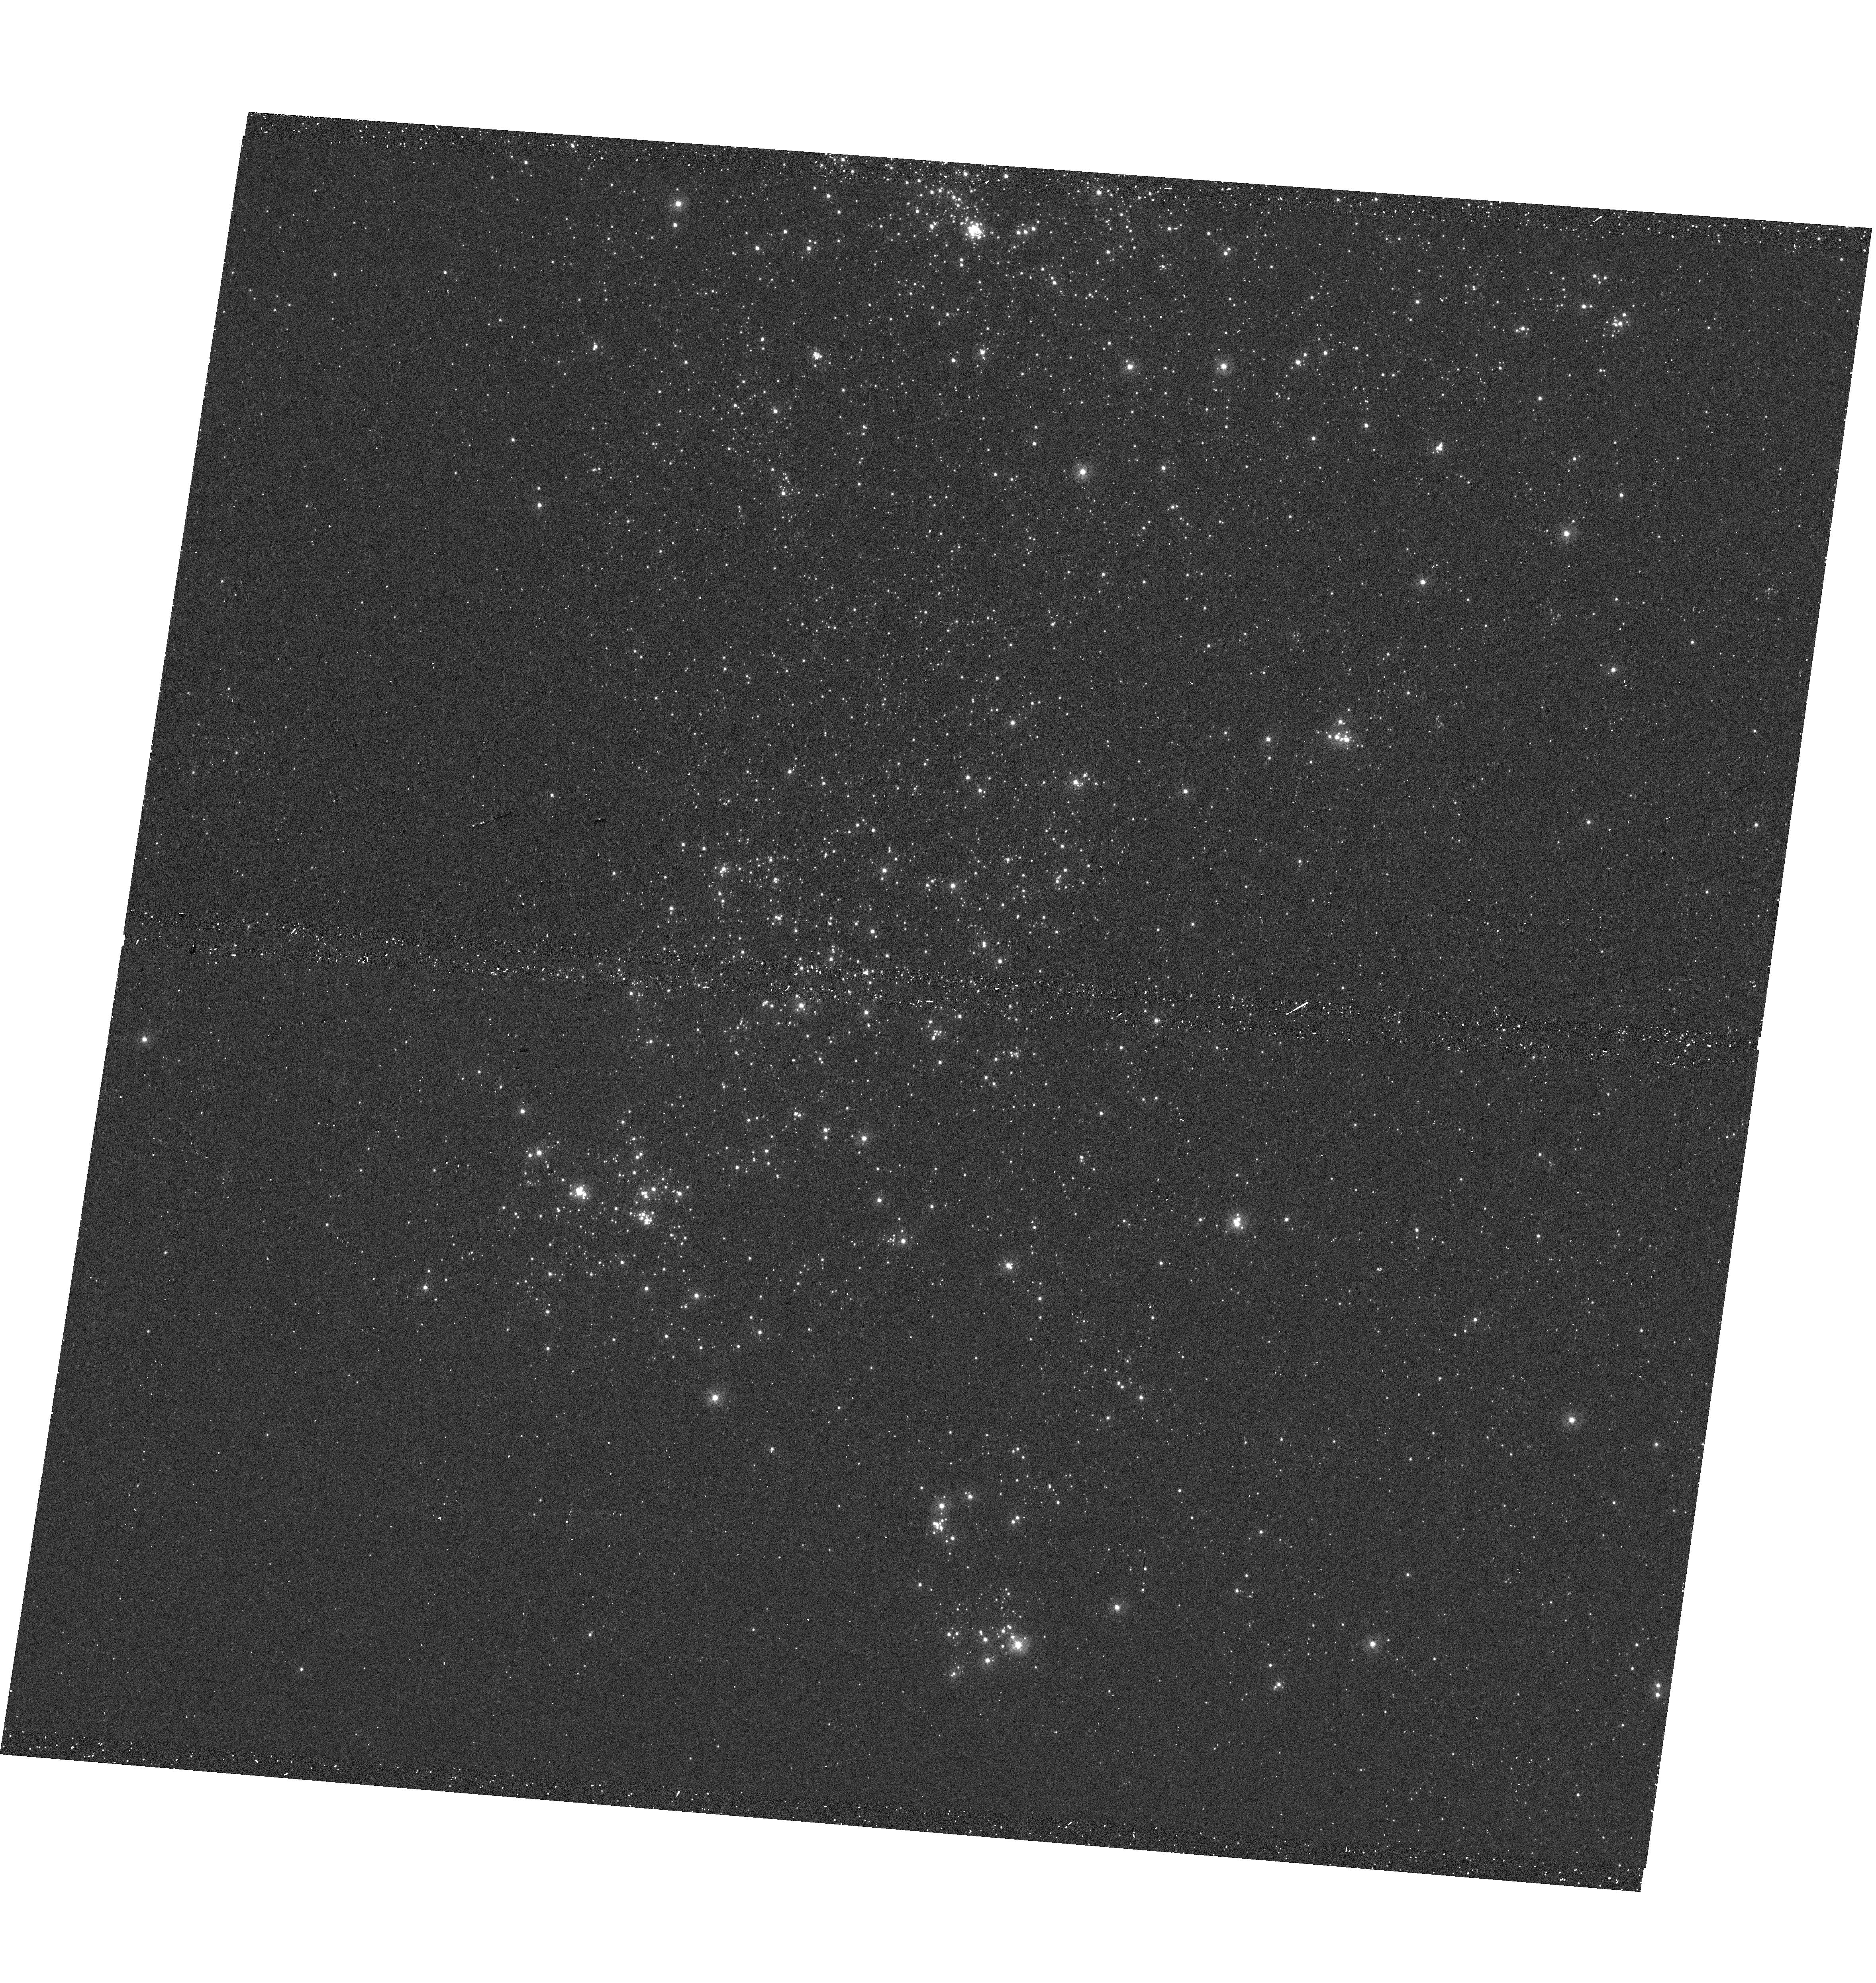
Target: M31-OB78S. Instrument: WFC3/UVIS. Filter: F275W. Exposure: 12 min. Observation ID: hst_14707_02_wfc3_uvis_f275w_id5802

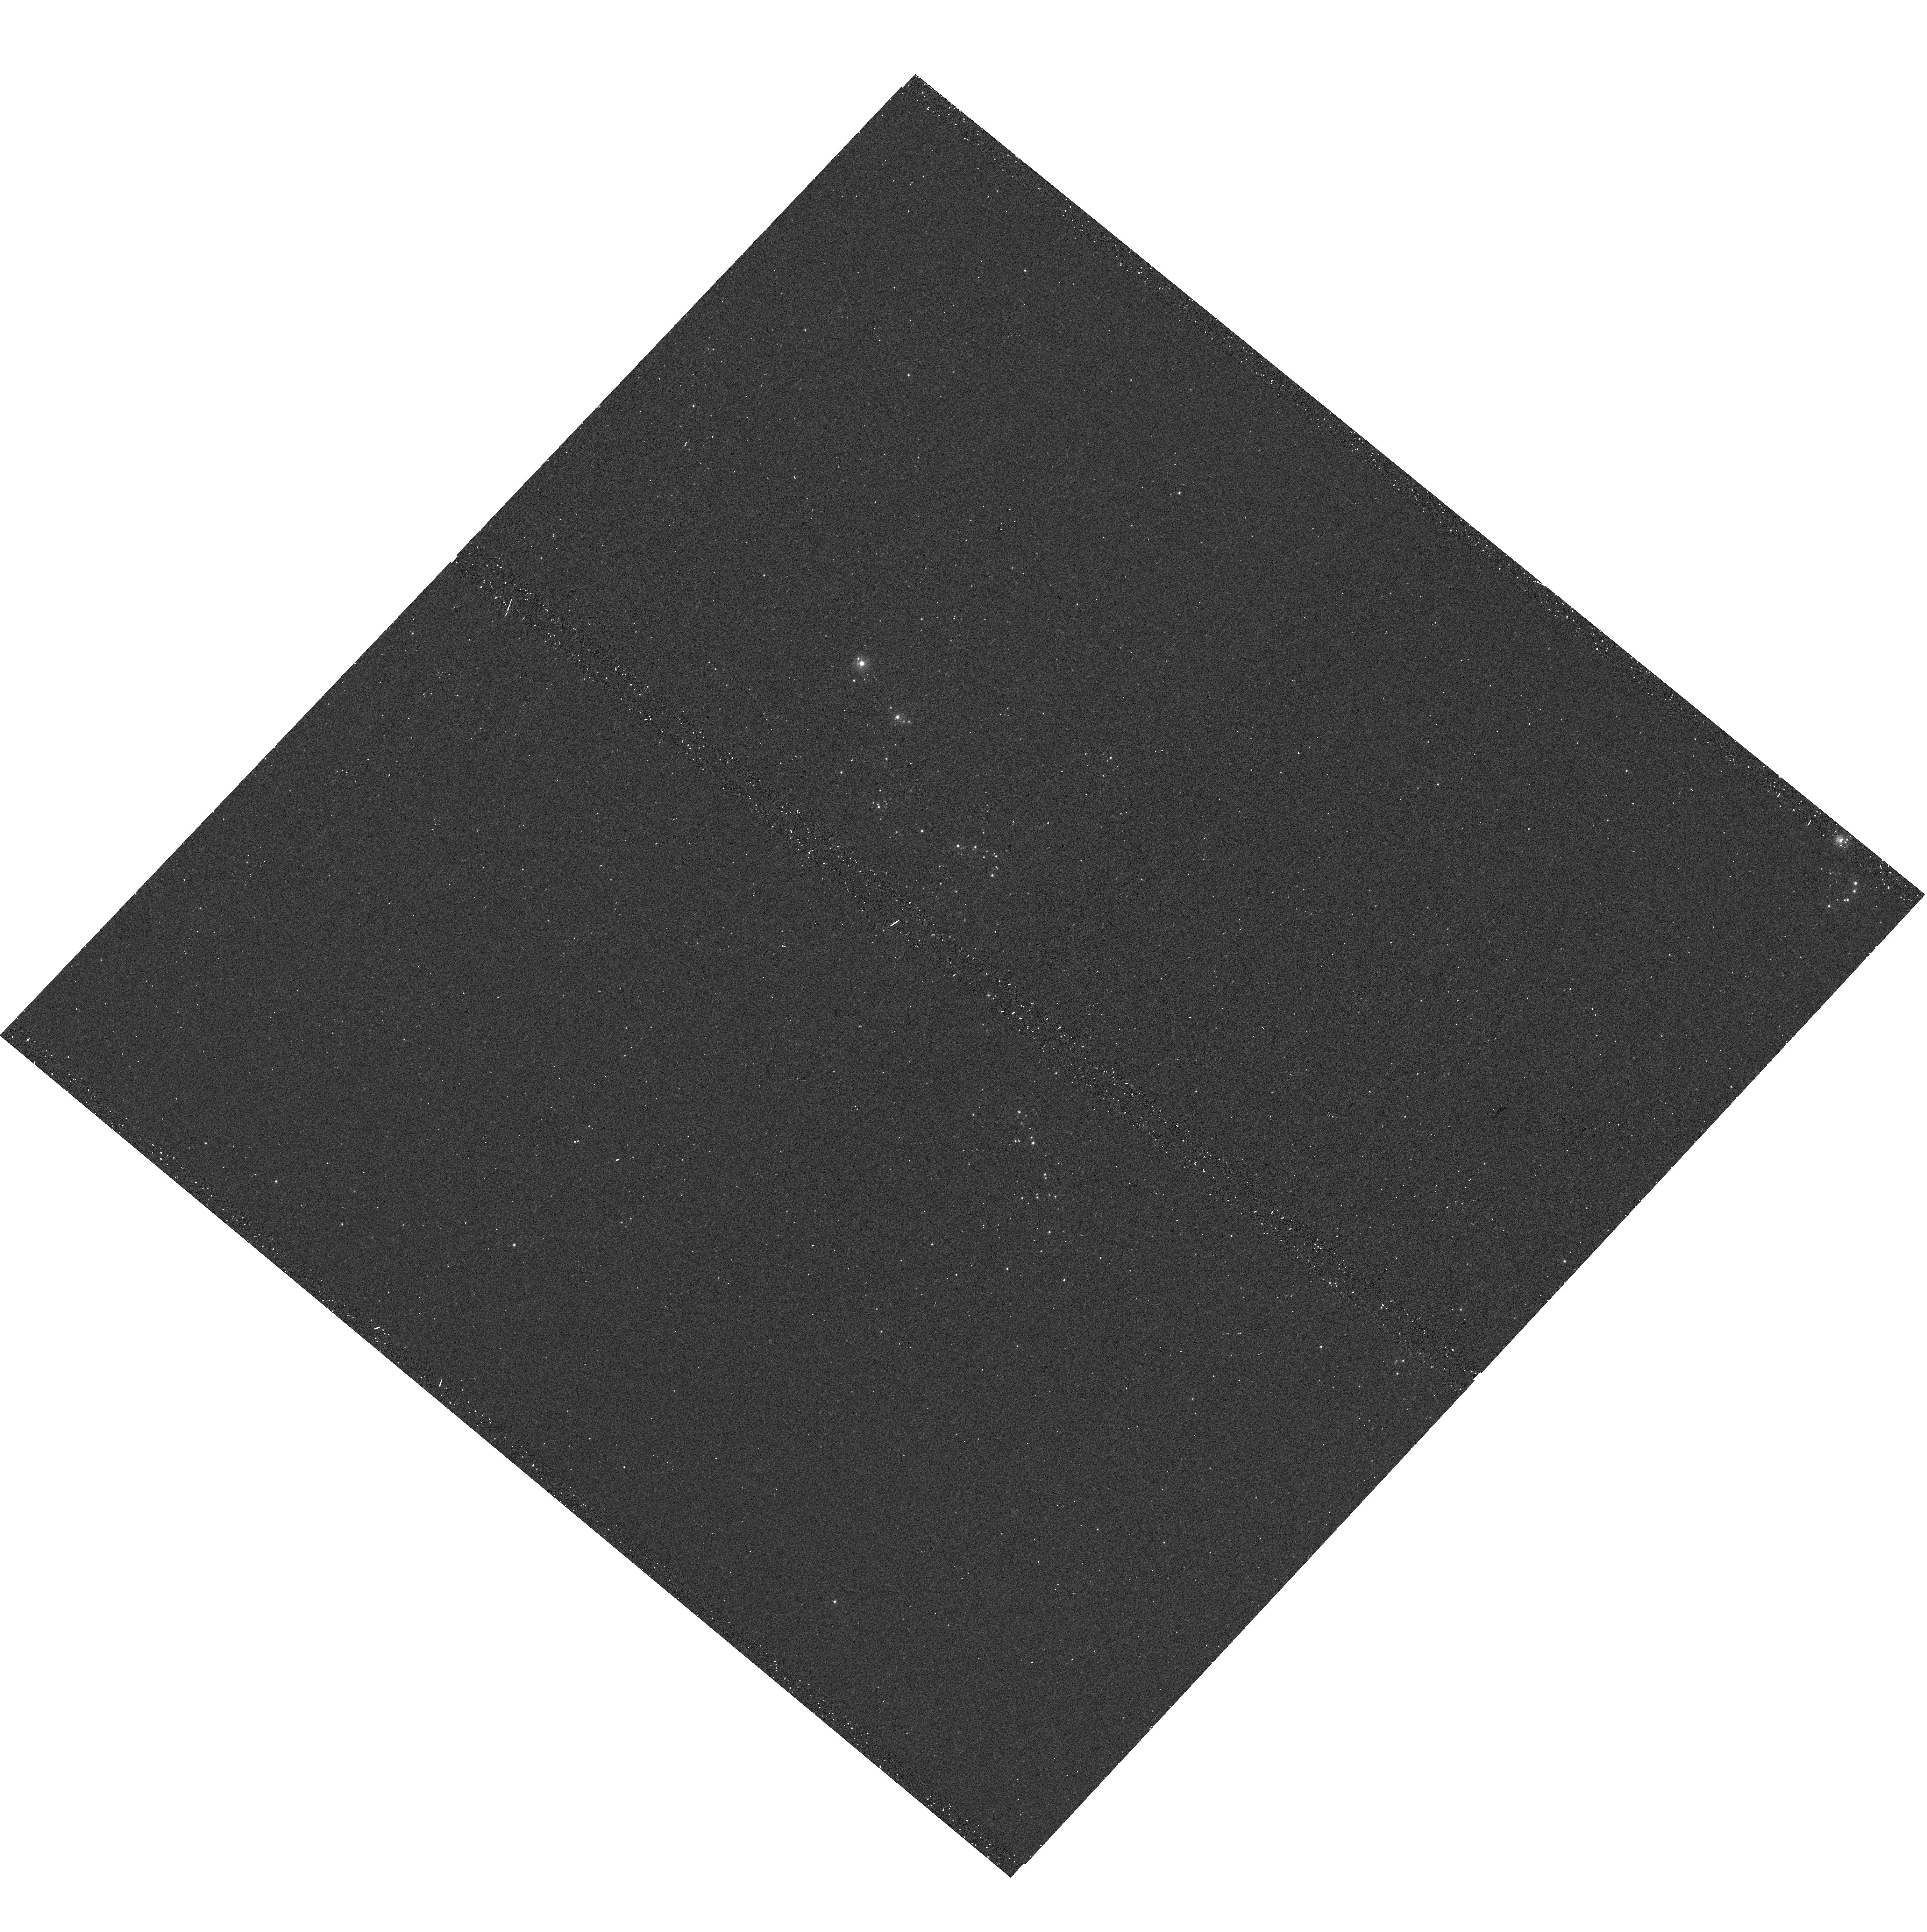
Target: M31-OB157. Instrument: WFC3/UVIS. Filter: F275W. Exposure: 12 min. Observation ID: hst_14707_08_wfc3_uvis_f275w_id5808

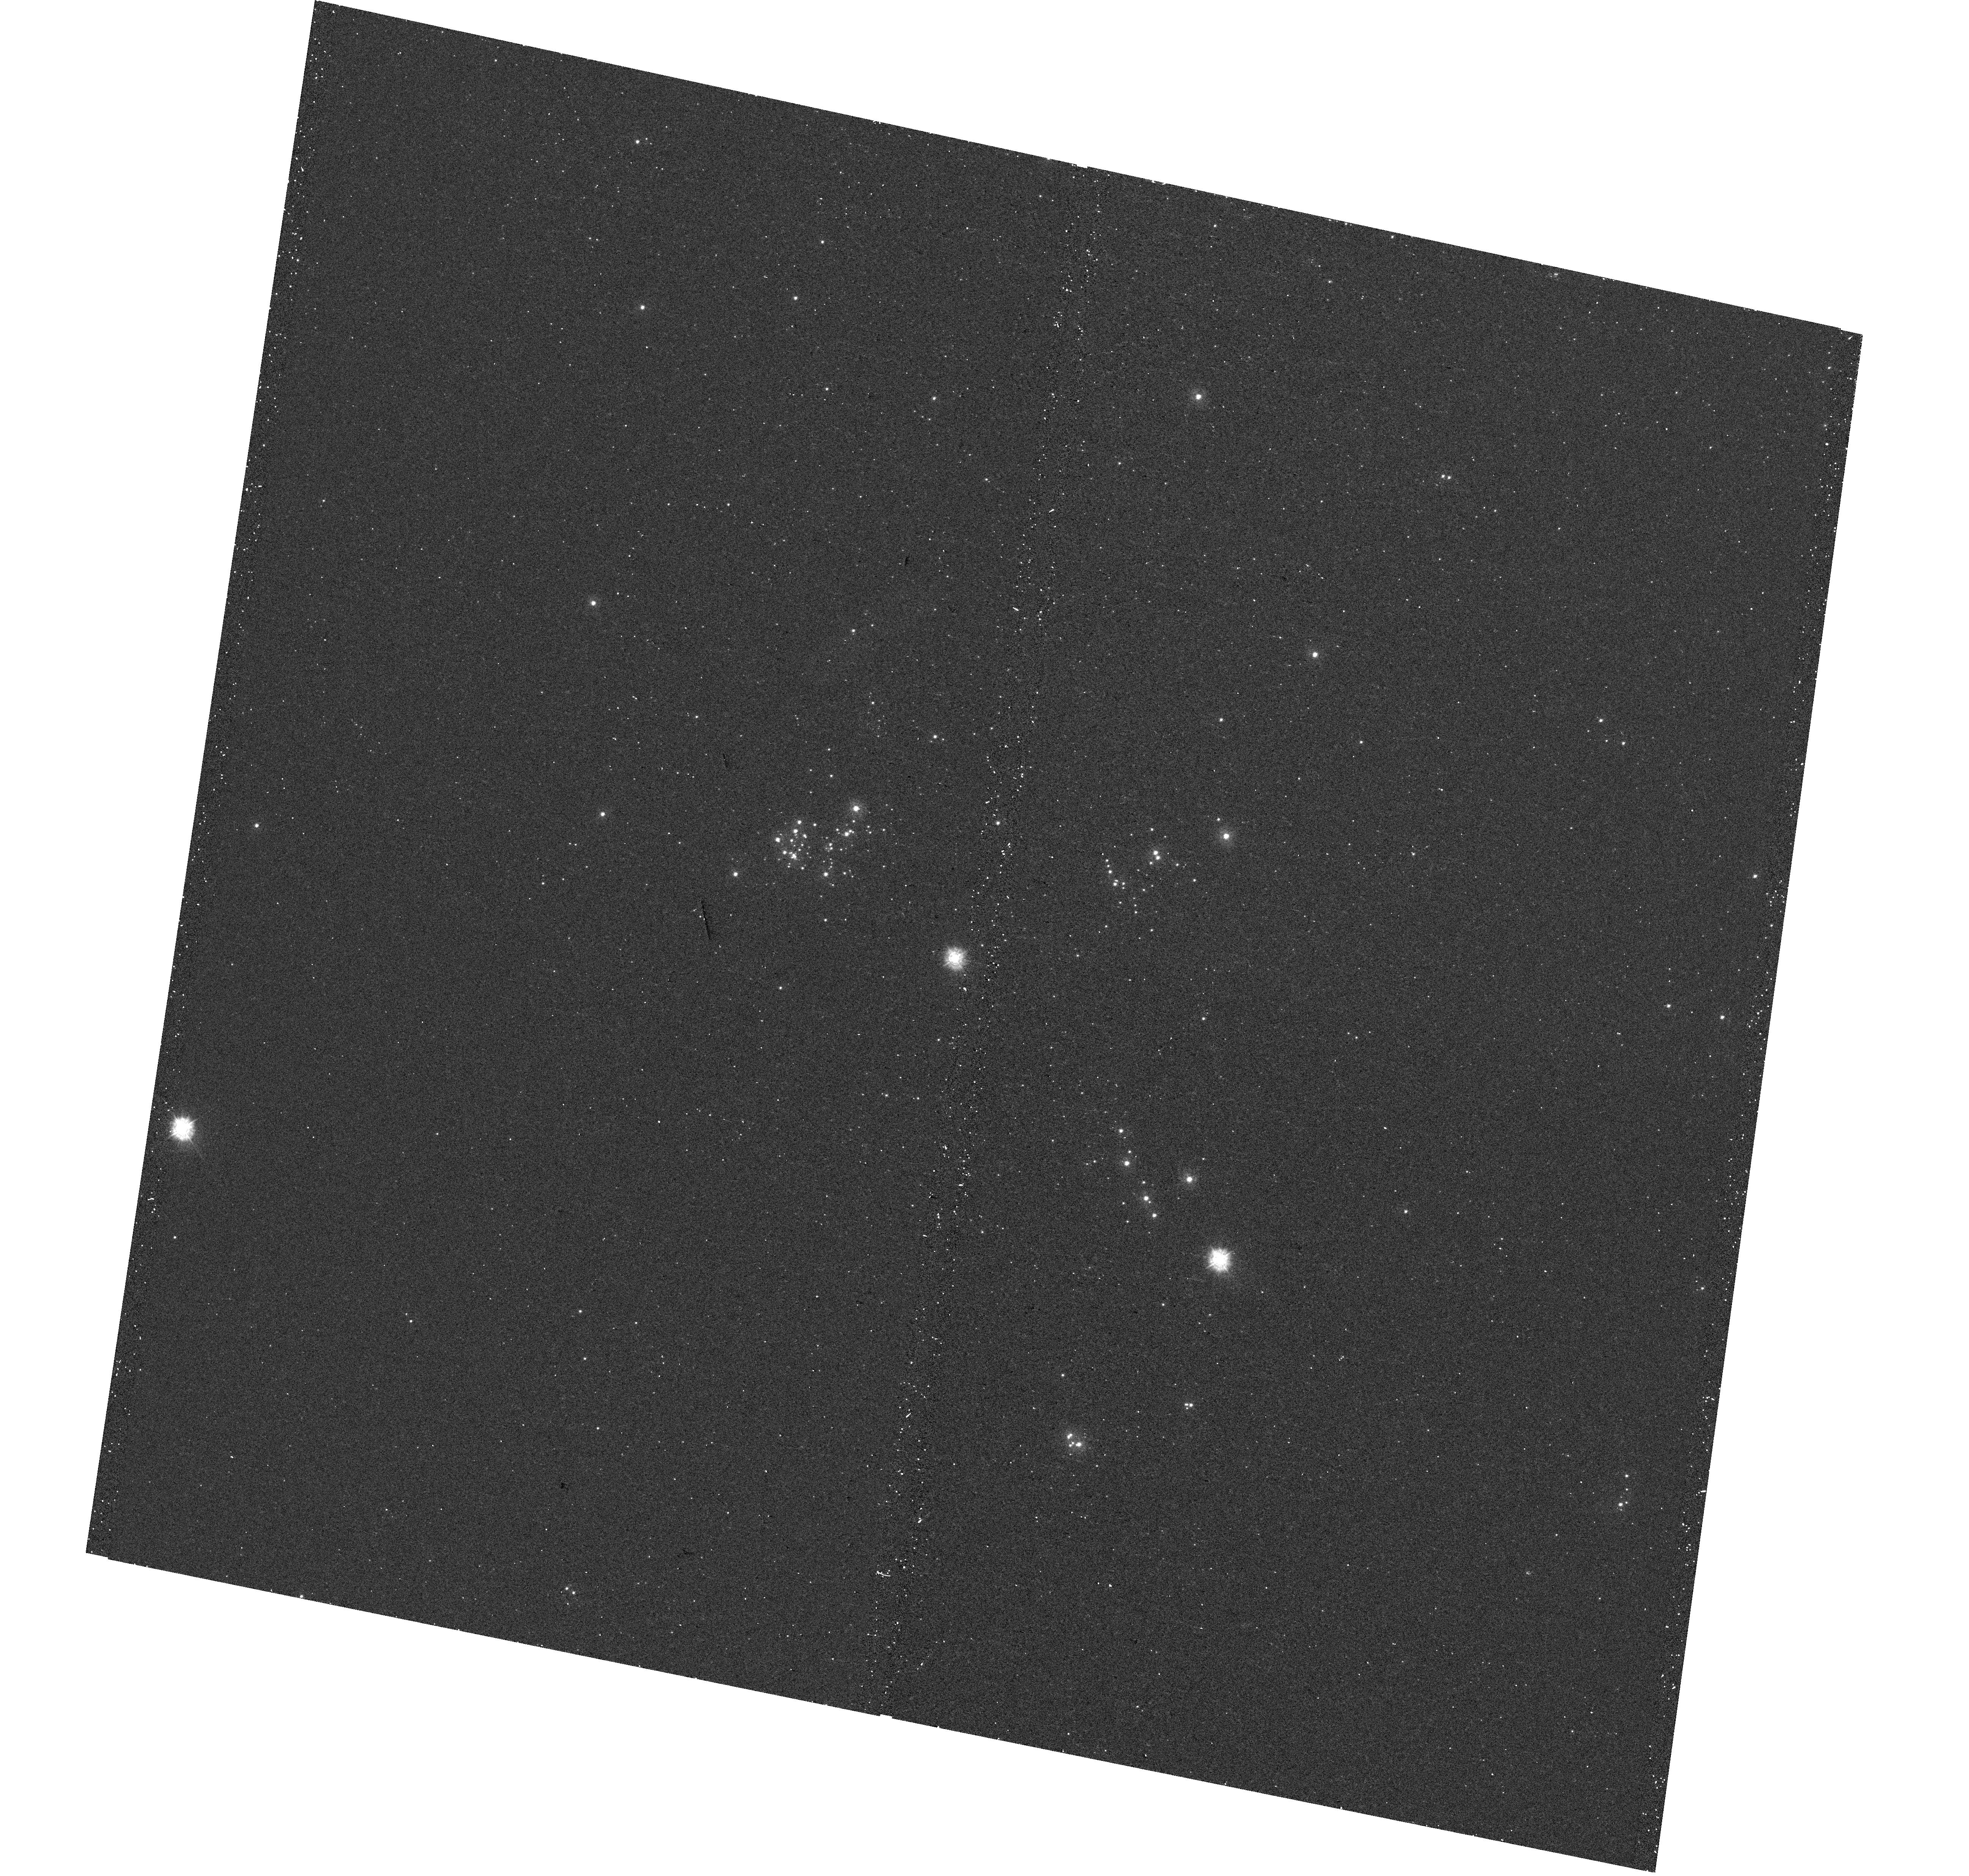
Target: M31-OB140. Instrument: WFC3/UVIS. Filter: F275W. Exposure: 12 min. Observation ID: hst_14707_12_wfc3_uvis_f275w_id5812

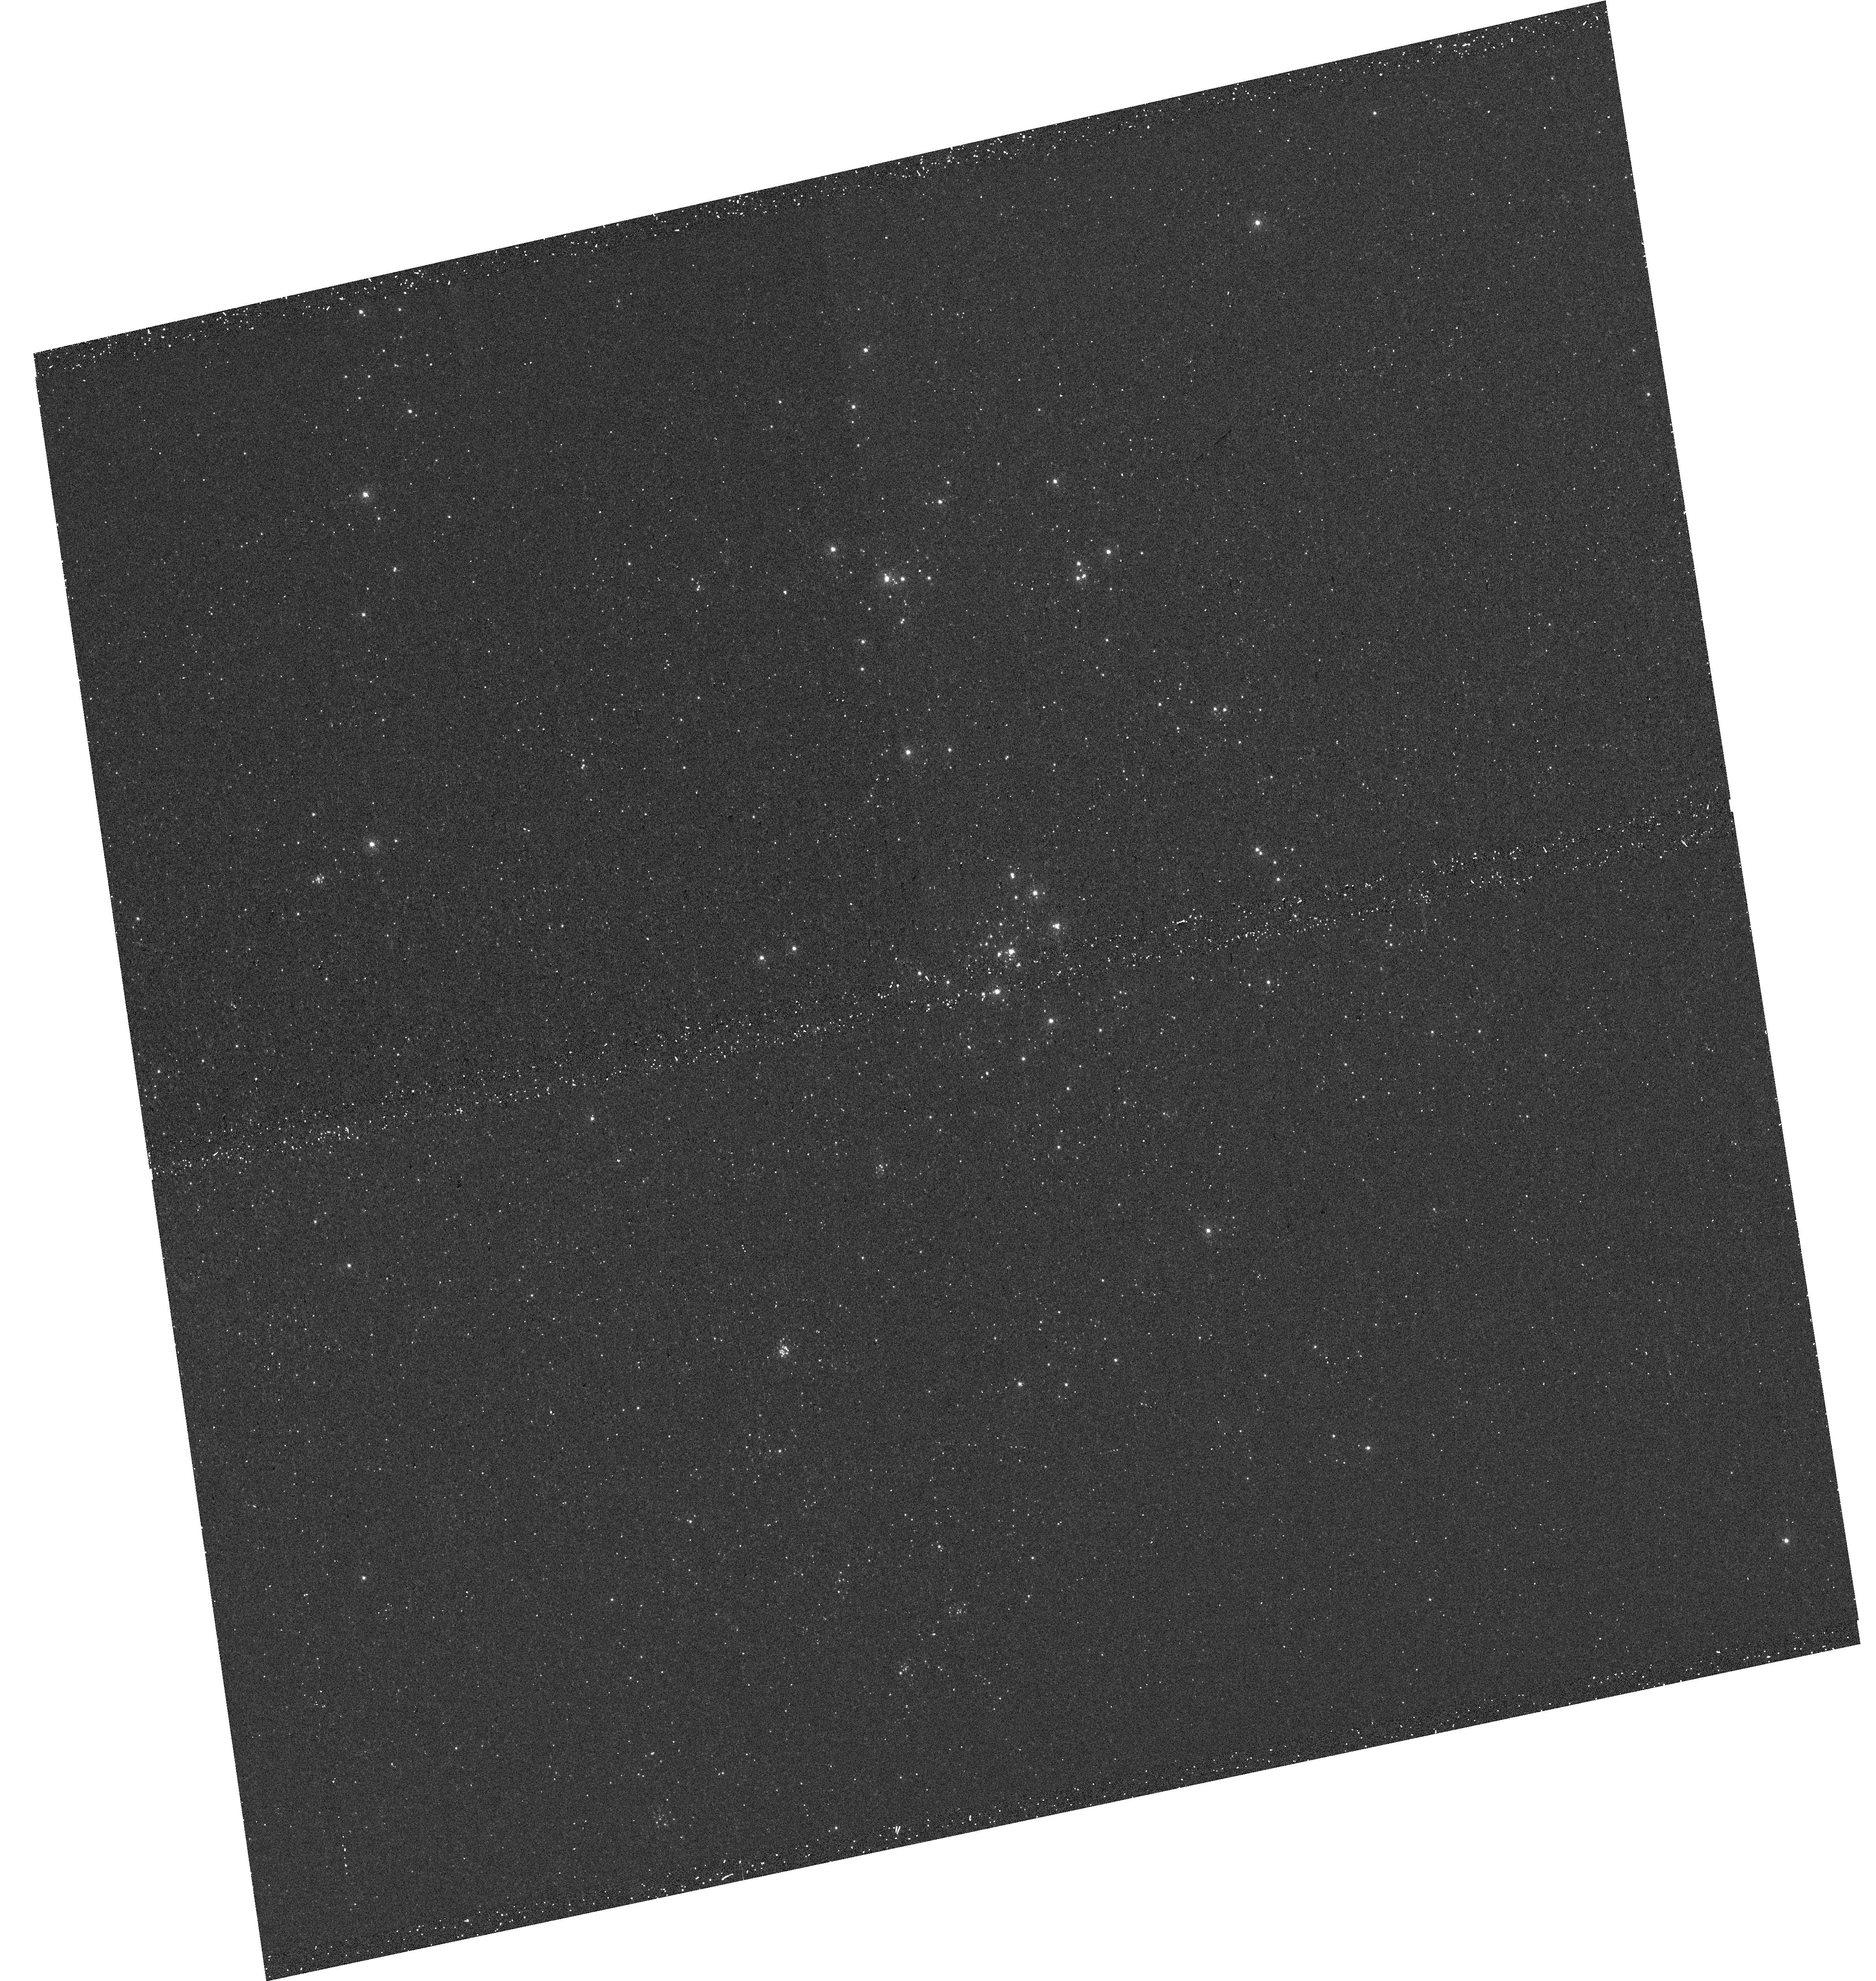
Target: M31-OB21. Instrument: WFC3/UVIS. Filter: F275W. Exposure: 12 min. Observation ID: hst_14707_11_wfc3_uvis_f275w_id5811

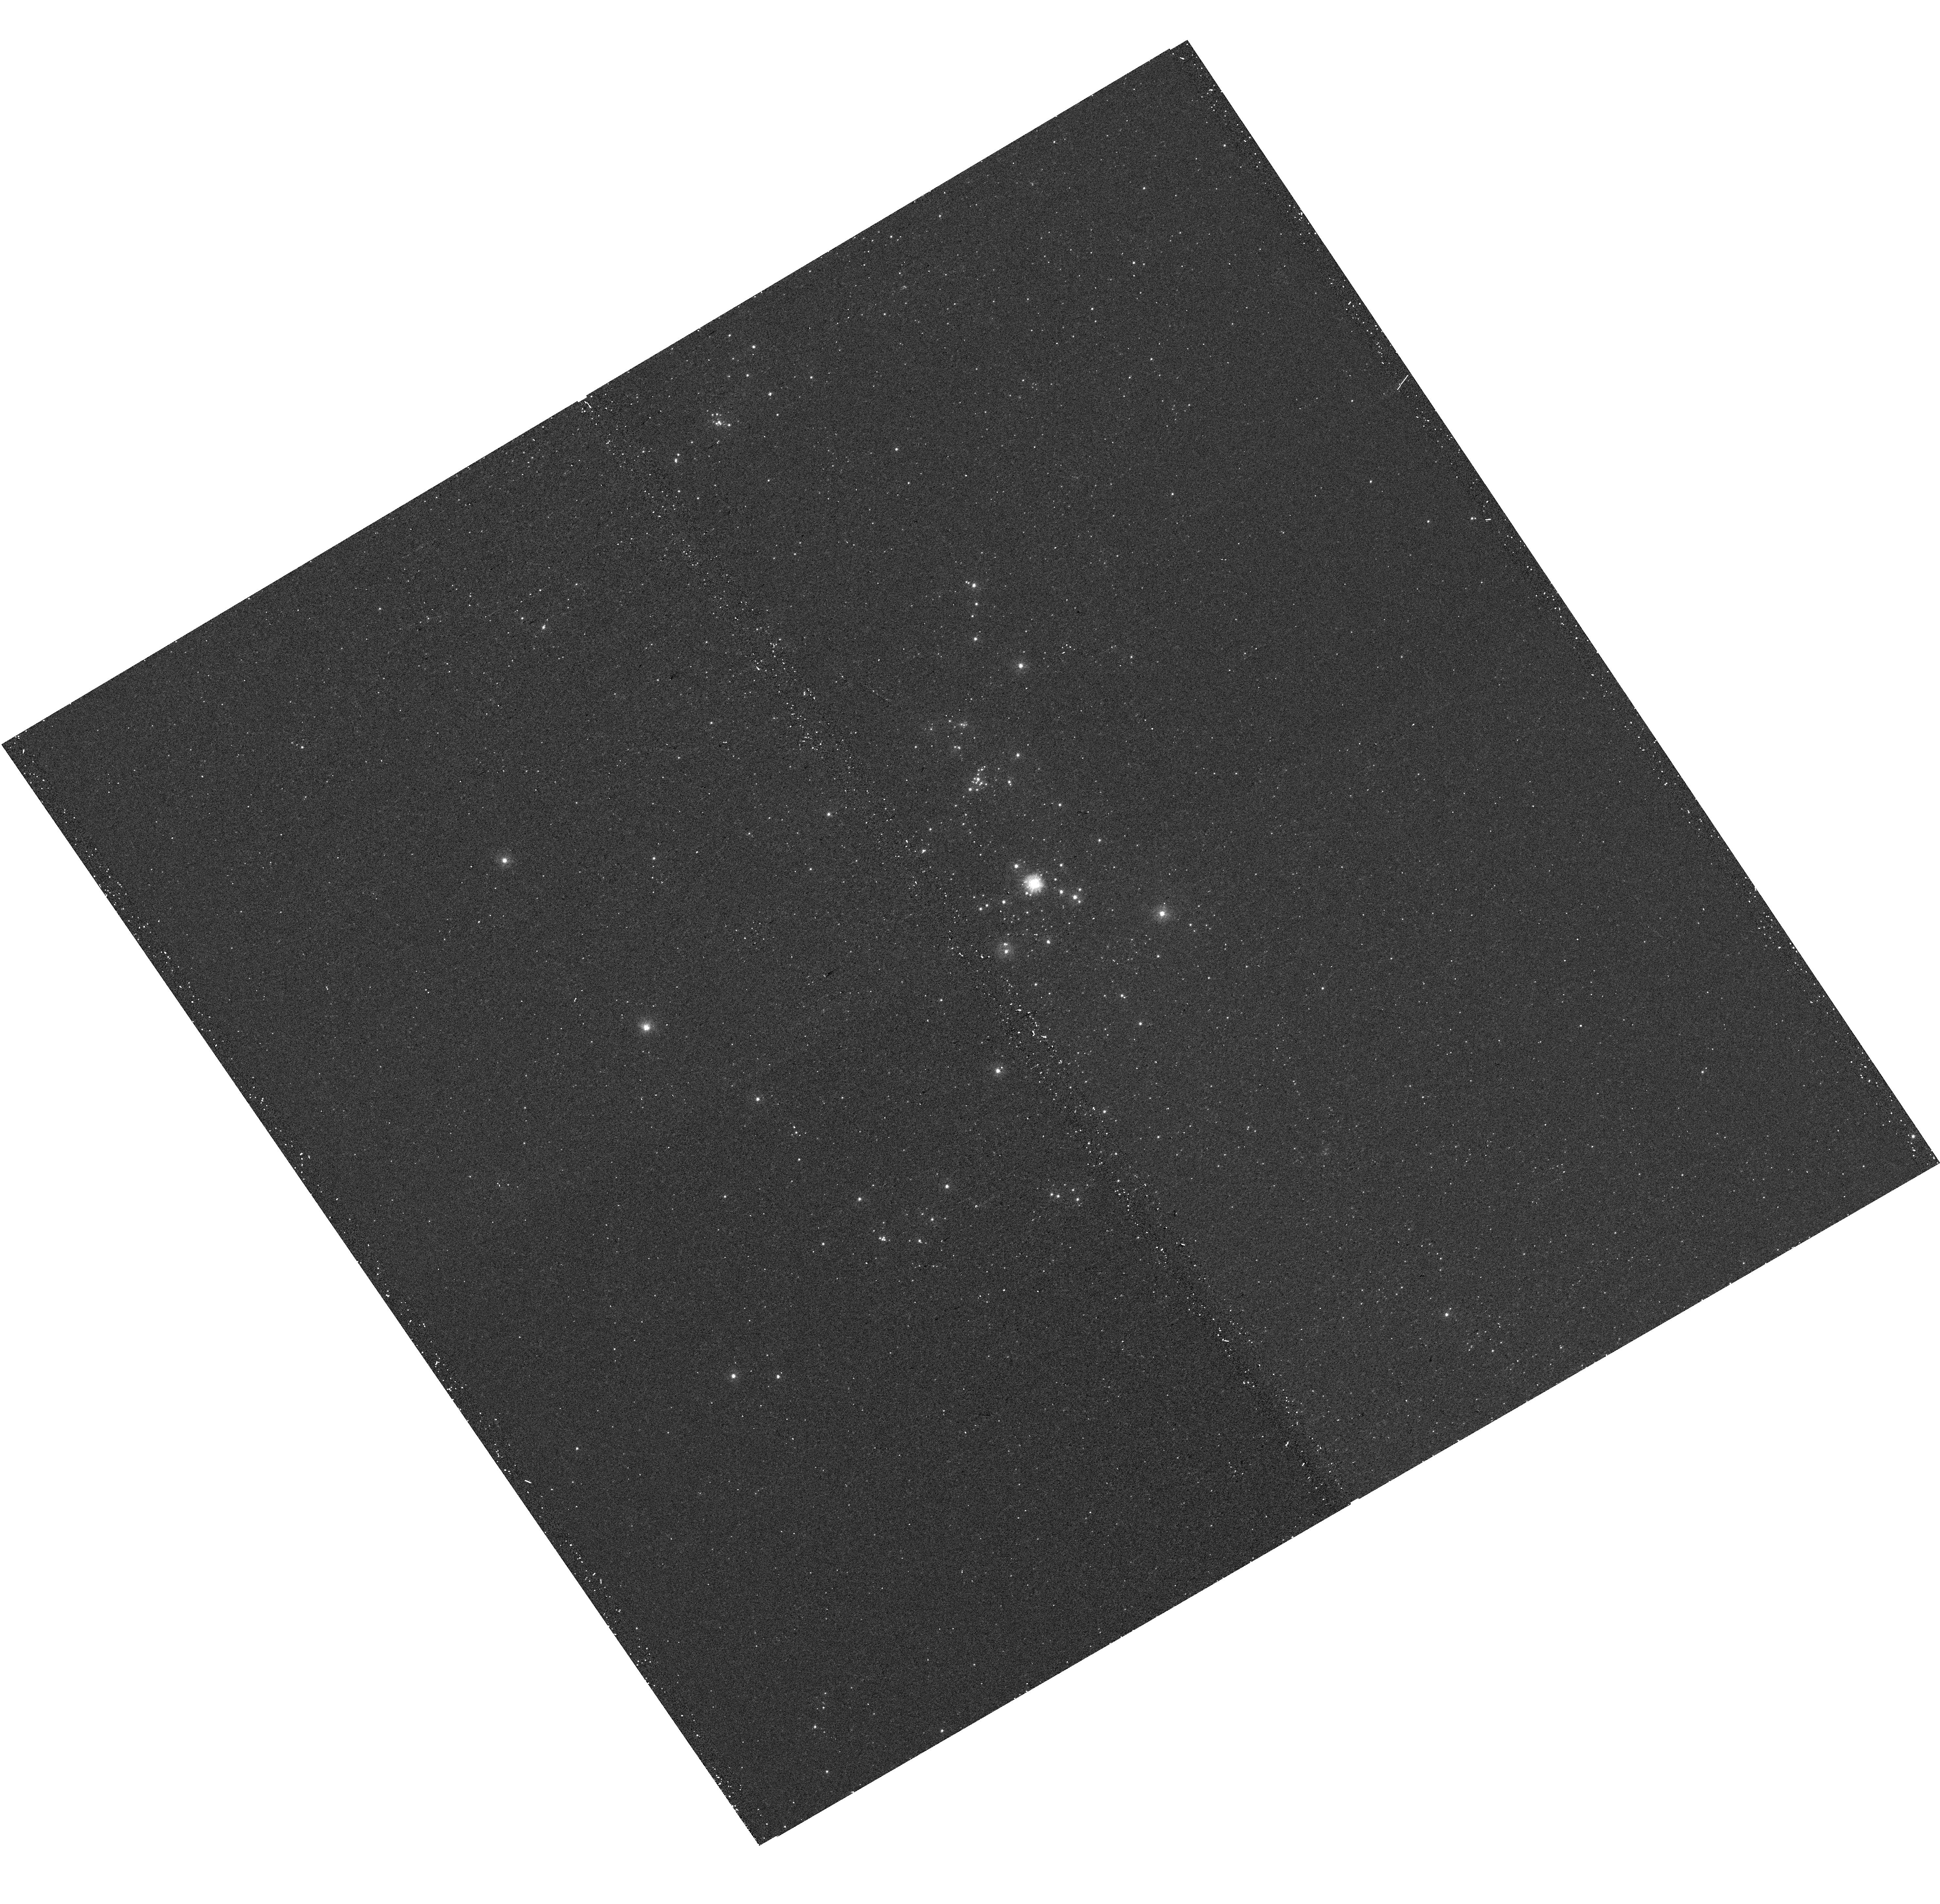
Target: M31-OB69. Instrument: WFC3/UVIS. Filter: F275W. Exposure: 12 min. Observation ID: hst_14707_05_wfc3_uvis_f275w_id5805

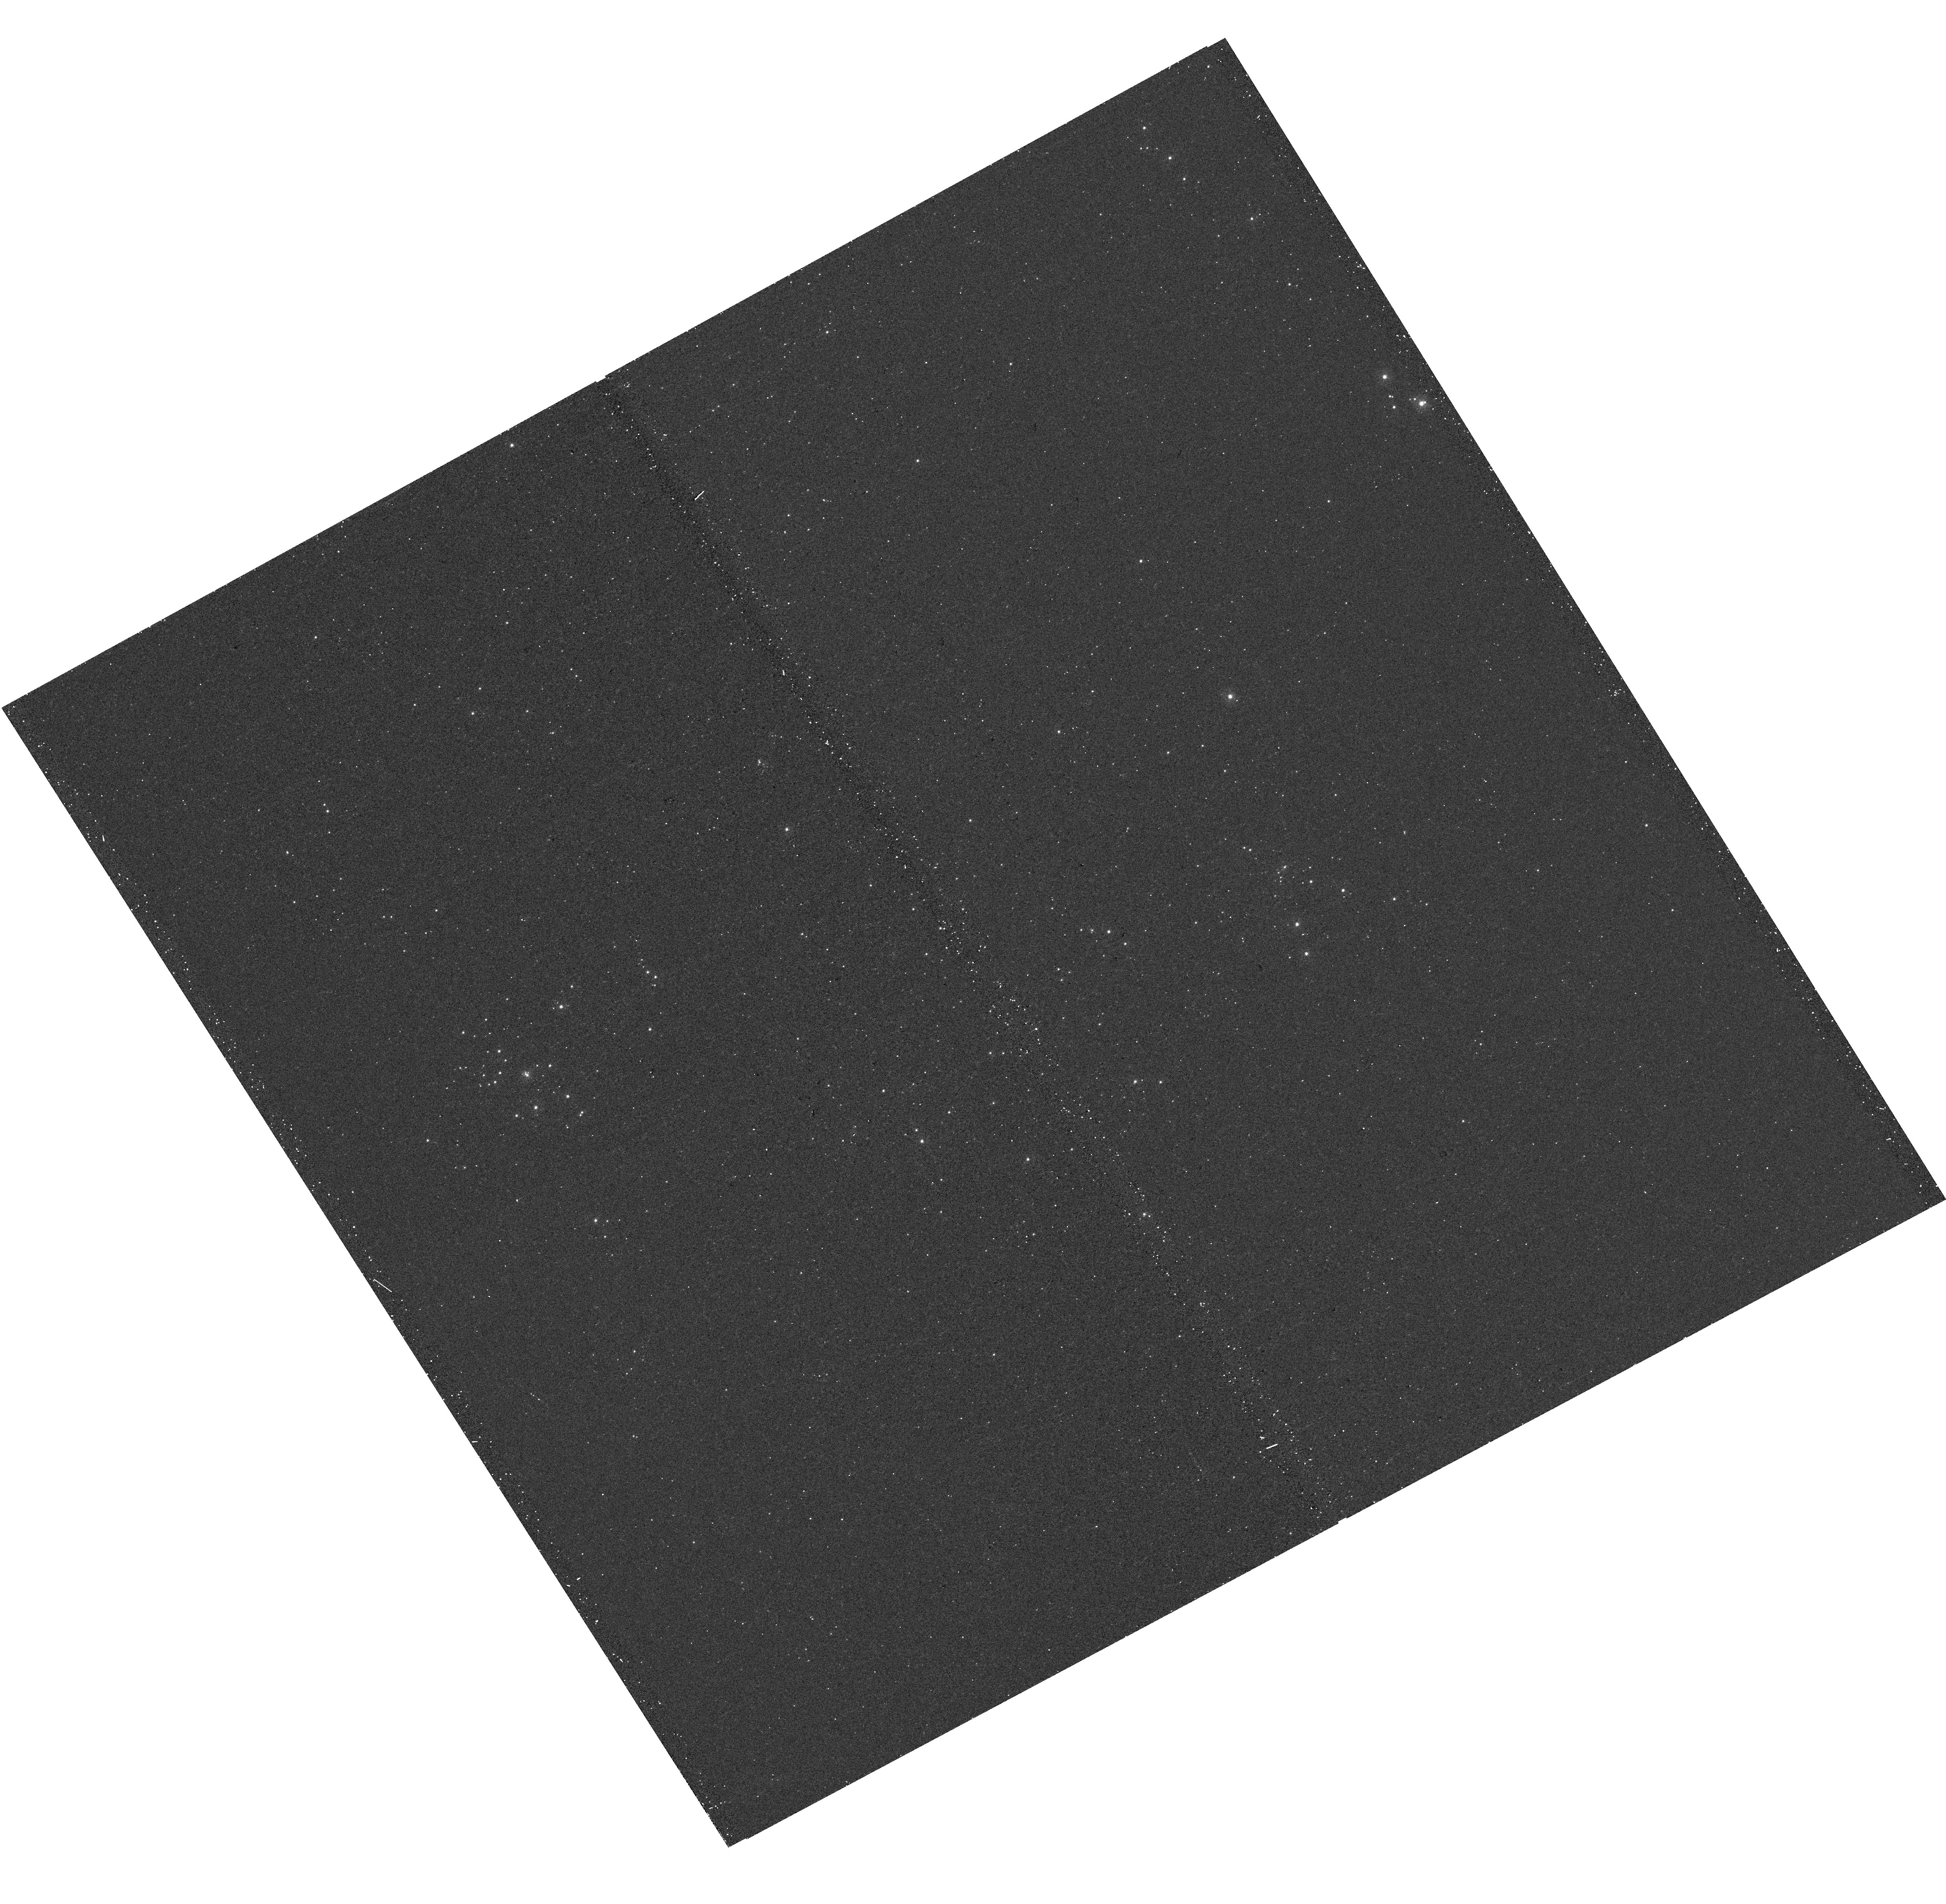
Target: M31-OB125. Instrument: WFC3/UVIS. Filter: F275W. Exposure: 12 min. Observation ID: hst_14707_30_wfc3_uvis_f275w_id5830

Searching for the Most Massive Stars in M31 and M33 (PI: Massey, Philip Louis)

Our spiral neighbors M31 and M33 can be used as laboratories for testing our theories of massive star evolution. Since massive star evolution depends heavily metallicity, M31 and M33 play a particularly important role in this regard: M31 has a metallicity about 1.5x solar, while M33 possesses a metallicity gradient going from solar in the center to sub-solar in the outer regions. Complete samples of evolved massive stars have been identified in these galaxies, but little is known of their unevolved predecessors, the O-type stars. The upper-left portions of the H-R diagrams of M31 and M33 are virtually empty, not because of the scant numbers of massive stars, but from our lack of knowledge. We are proposing a series of UV SNAPs of the most active star-forming regions in M31 and M33. These regions were previously imaged as part of a Cycle 15 treasury proposal, and have good optical colors, but the UV images were severely affected by charge transfer efficiency issues when the data were taken near the end of WFPC2's life. Our goal is to use photometry from these images to help us identify the most massive stars in these galaxies.